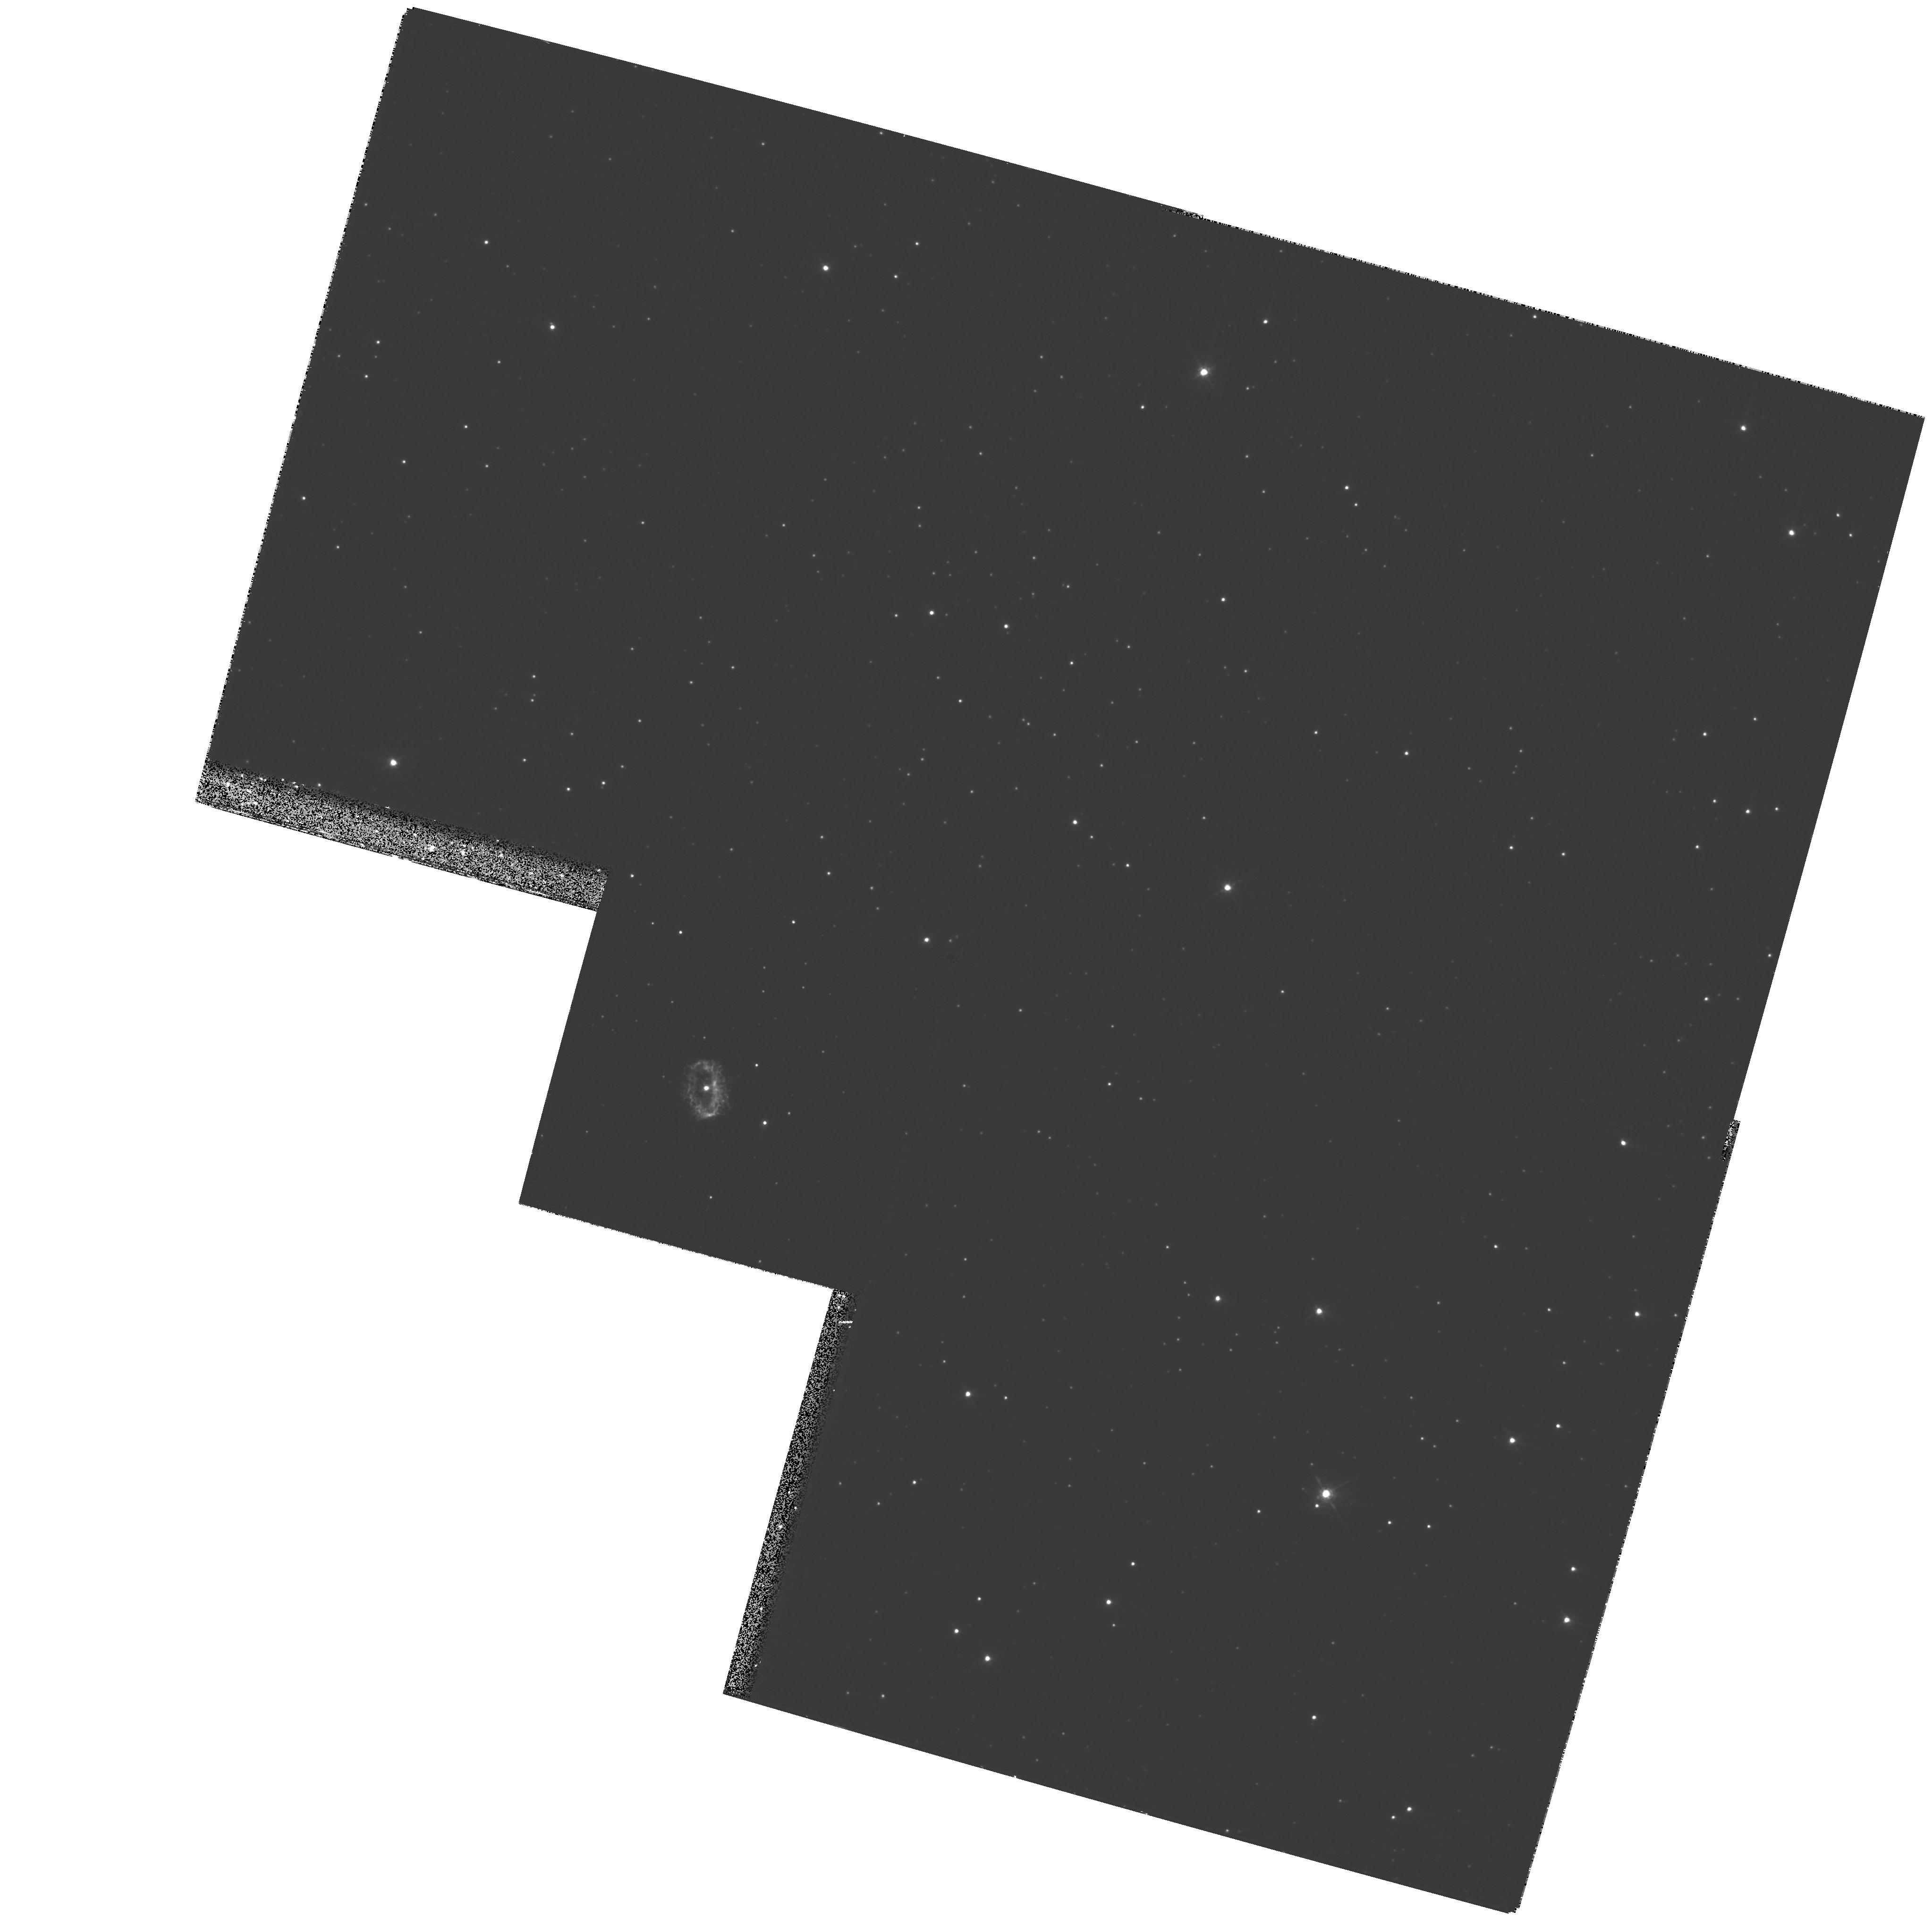
Target: PK327-04D1. Instrument: WFPC2/PC. Filter: F658N. Exposure: 1 h. Observation ID: hst_9082_01_wfpc2_pc_f658n_u6by01

Expansion distances to the symbiotic Miras He 2-104 and He 2-147 (PI: Corradi, Romano Luigi Maria)

We propose to measure the expansion parallax of the nebulae around the binary symbiotic Miras He 2-104 (the Southern Crab) and He 2-147 by means of high resolution WFPC2/F658N images to be taken at two different epochs. Given the large outward velocities of these nebulae inferred from ground-based spectroscopy, their apparent expansion can be measured by HST imaging over timescales of only 2-3 years. For He 2-104 we have already obtained ``Epoch 1'' HST images (cf. STScI-PRC- PR99-32). Combining the angular and radial velocity expansions will straightforwardly yield the distance to the proposed targets. Knowledge of the distance to these nebulae will provide a solid contribution to a variety of research fields such as (a) the energetics of nuclear burning in symbiotic binaries containing a Mira, (b) the pulsation mode of binary Miras, and (c) the viability of Mira symbiotics as supersoft X-ray sources and potential progenitors of Type Ia supernovae. HST high resolution imaging of the nebulae combined with ground-based spectroscopy will also address the still debated issue of the formation of bipolar nebulae by collimated outflows from evolved stars.